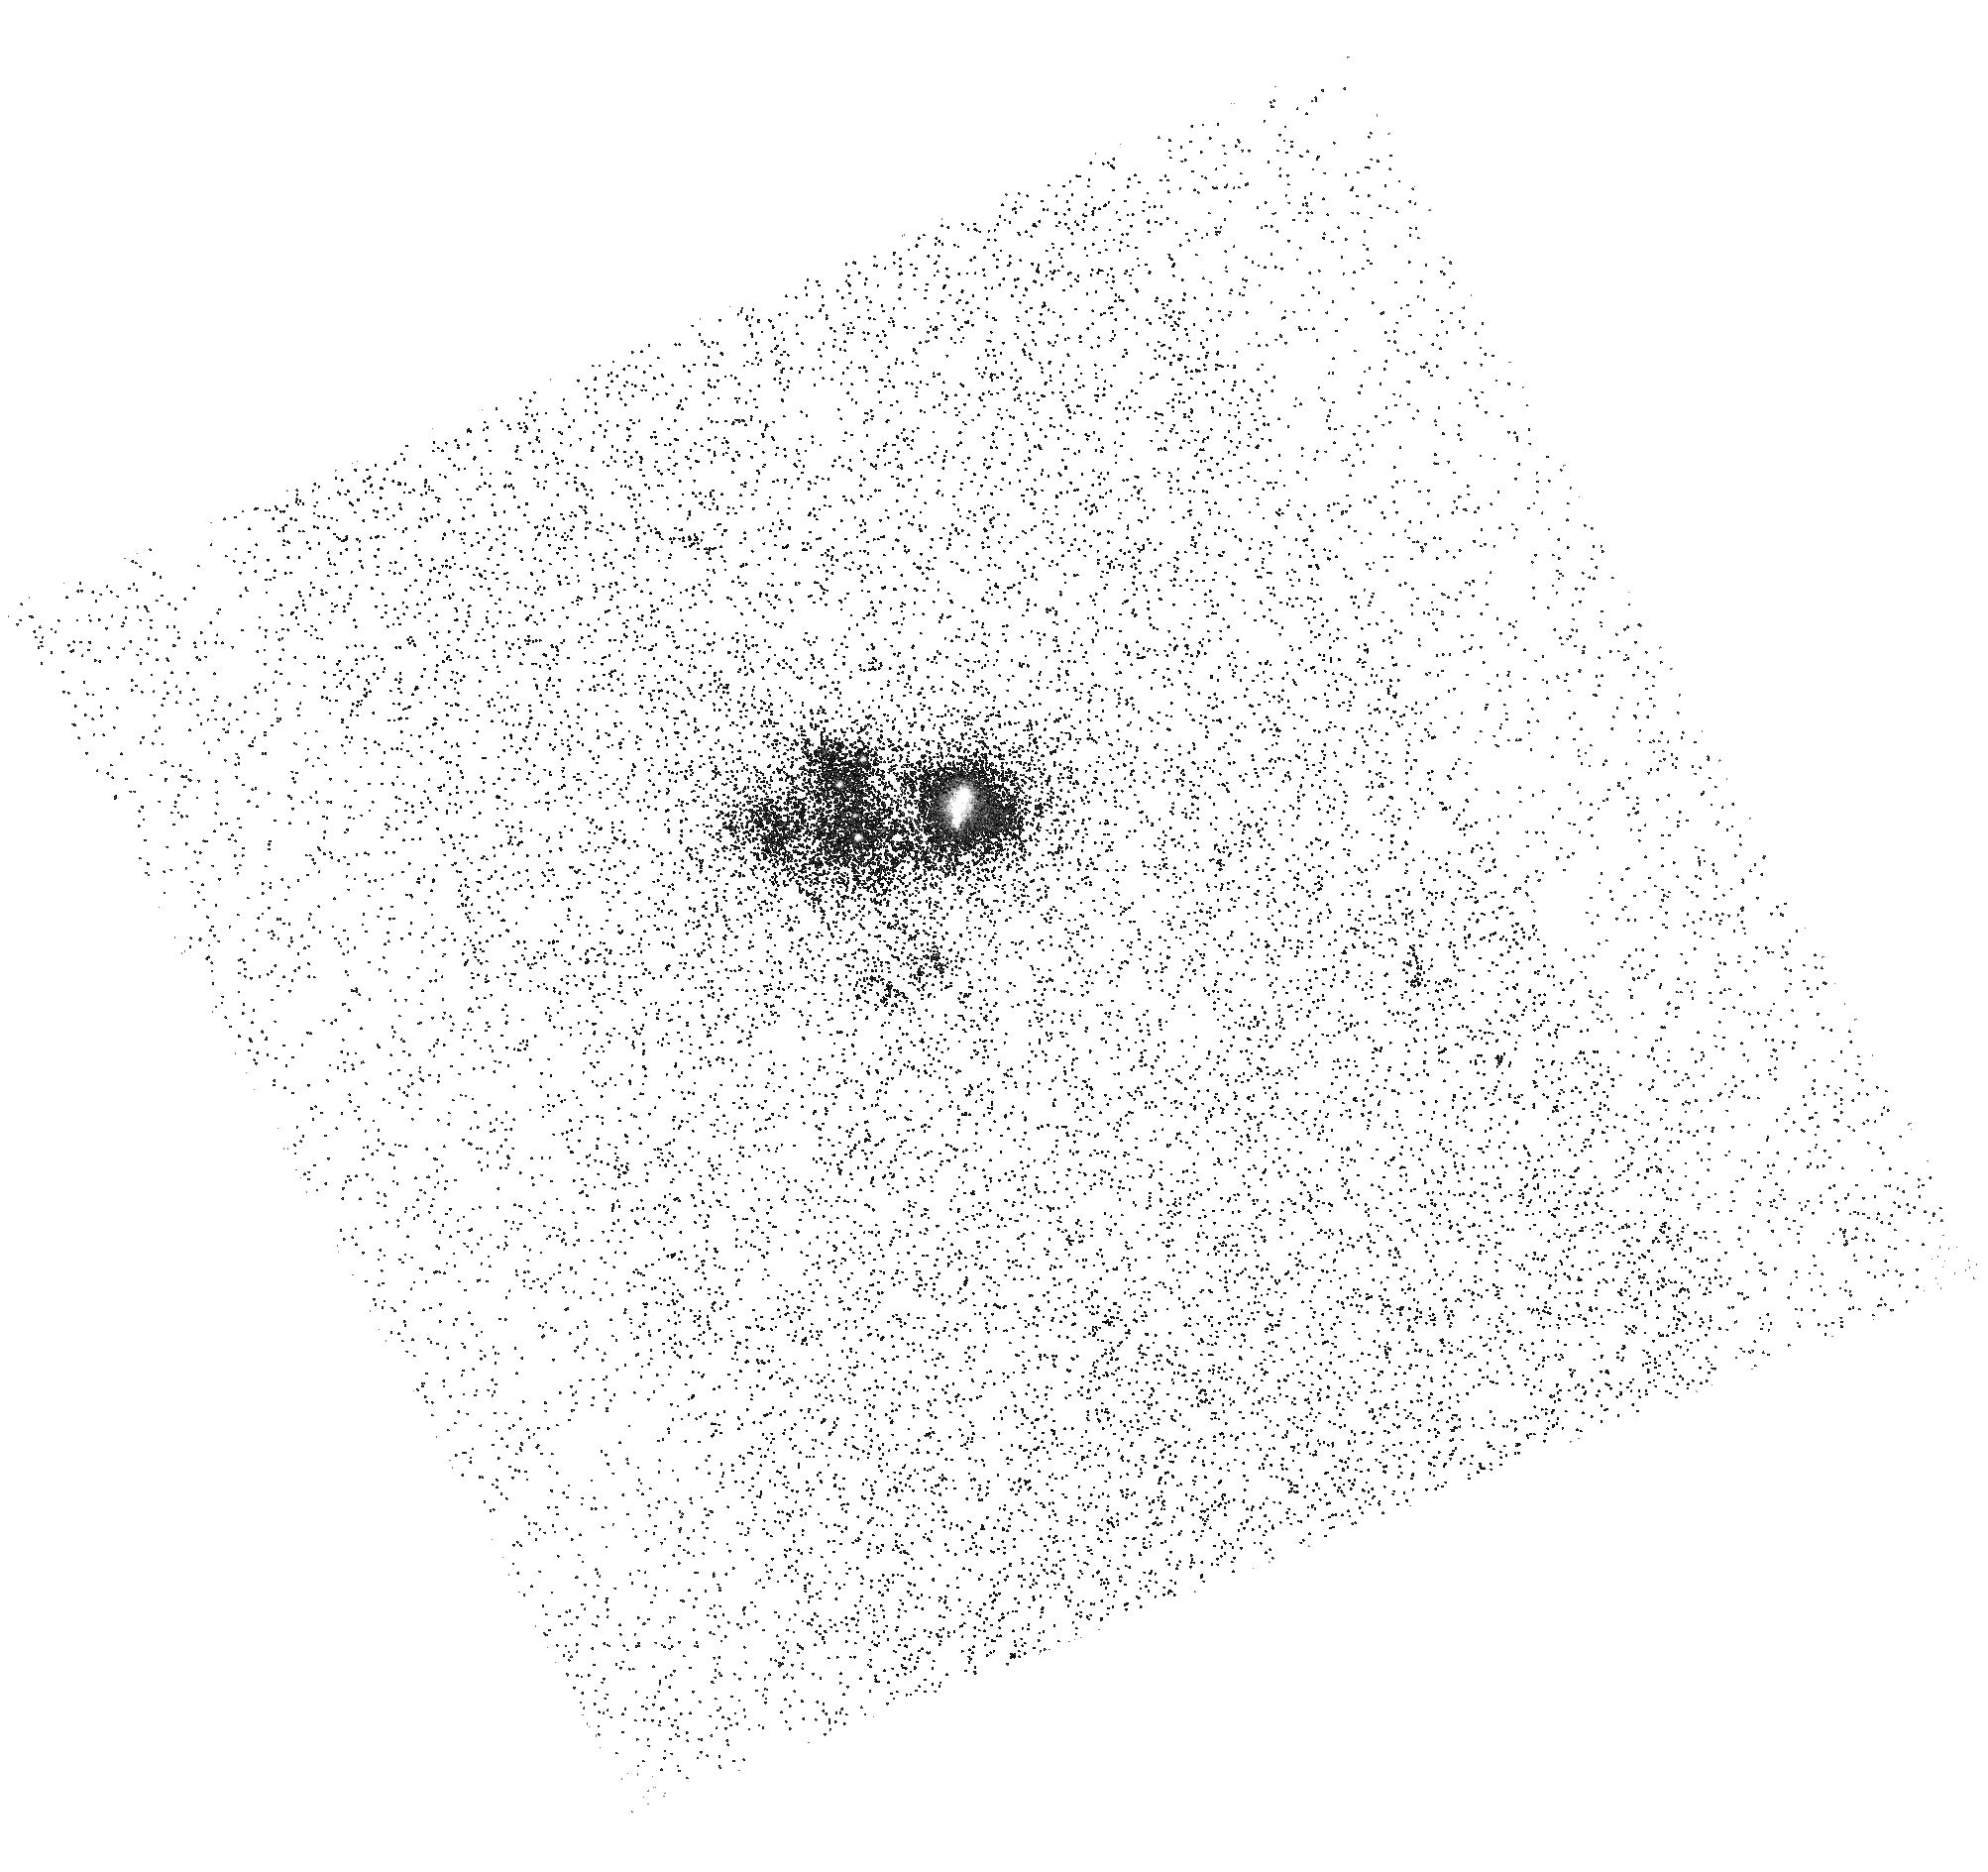
Target: J104457
Instrument: ACS/SBC
Filter: F165LP
Exposure: 25 min
Observation ID: hst_16209_52_acs_sbc_f165lp_jedi52

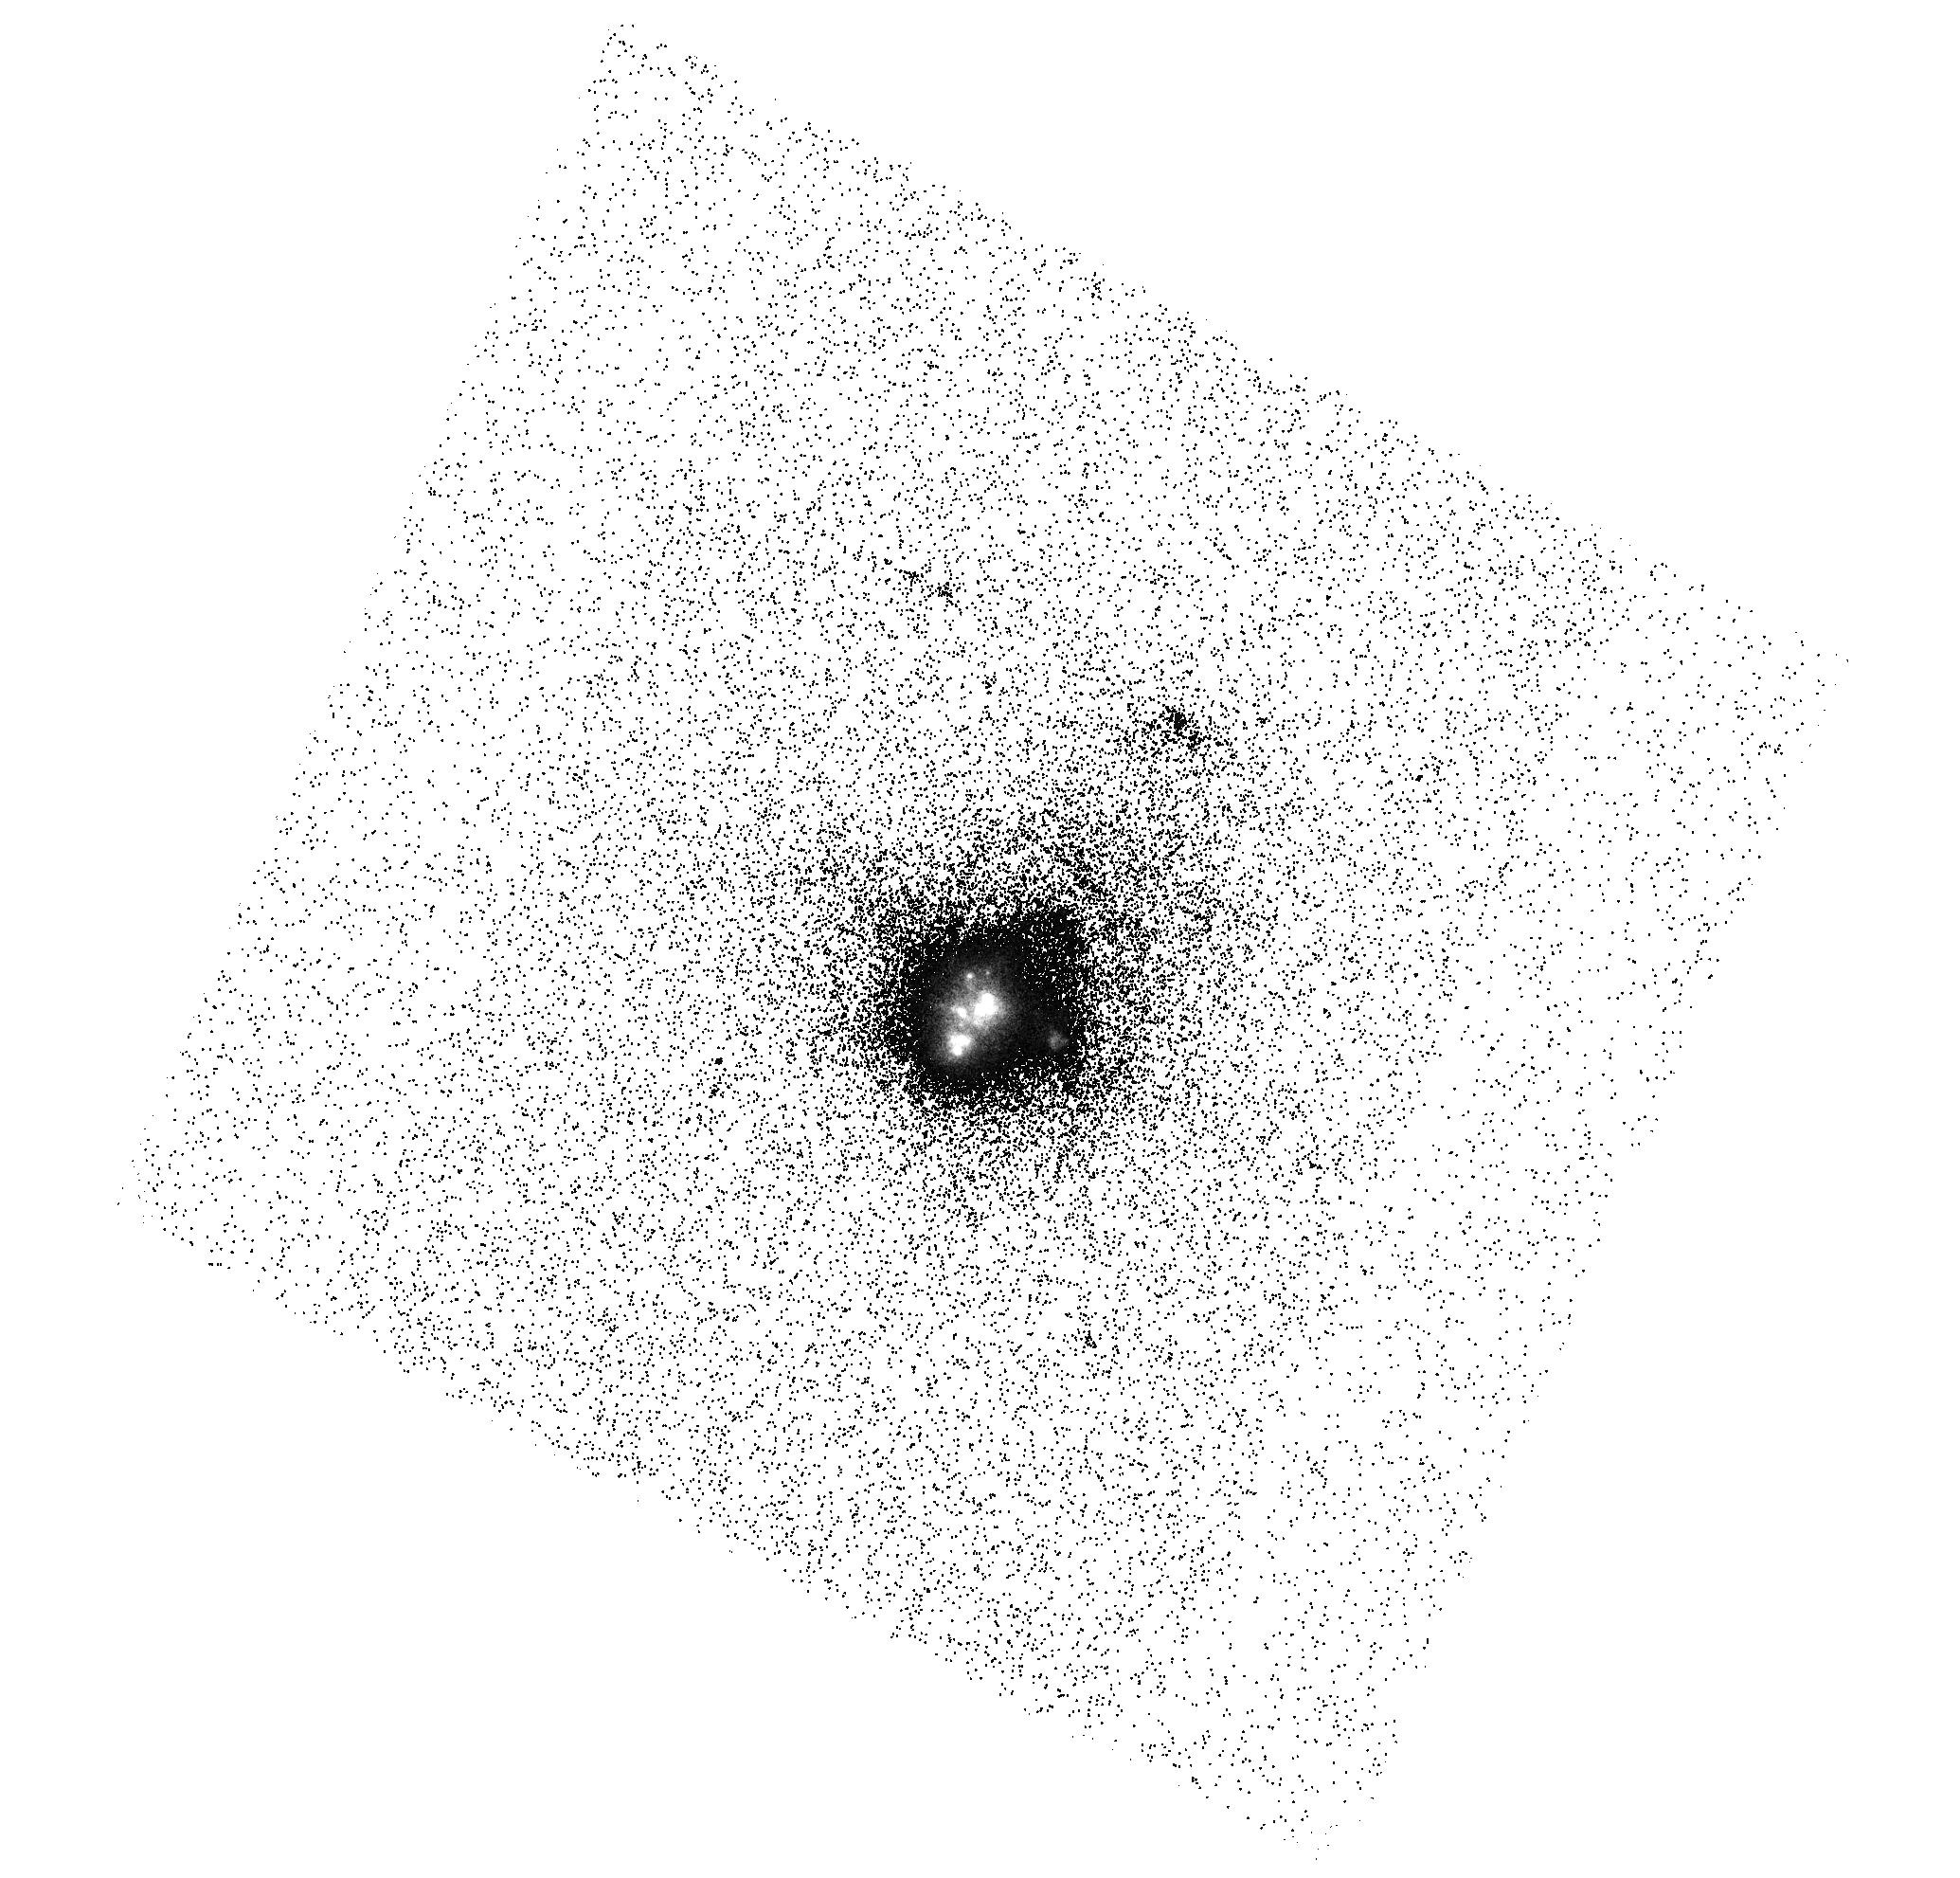
Target: SBS-0335-052
Instrument: ACS/SBC
Filter: F150LP
Exposure: 17 min
Observation ID: hst_16209_61_acs_sbc_f150lp_jedi61

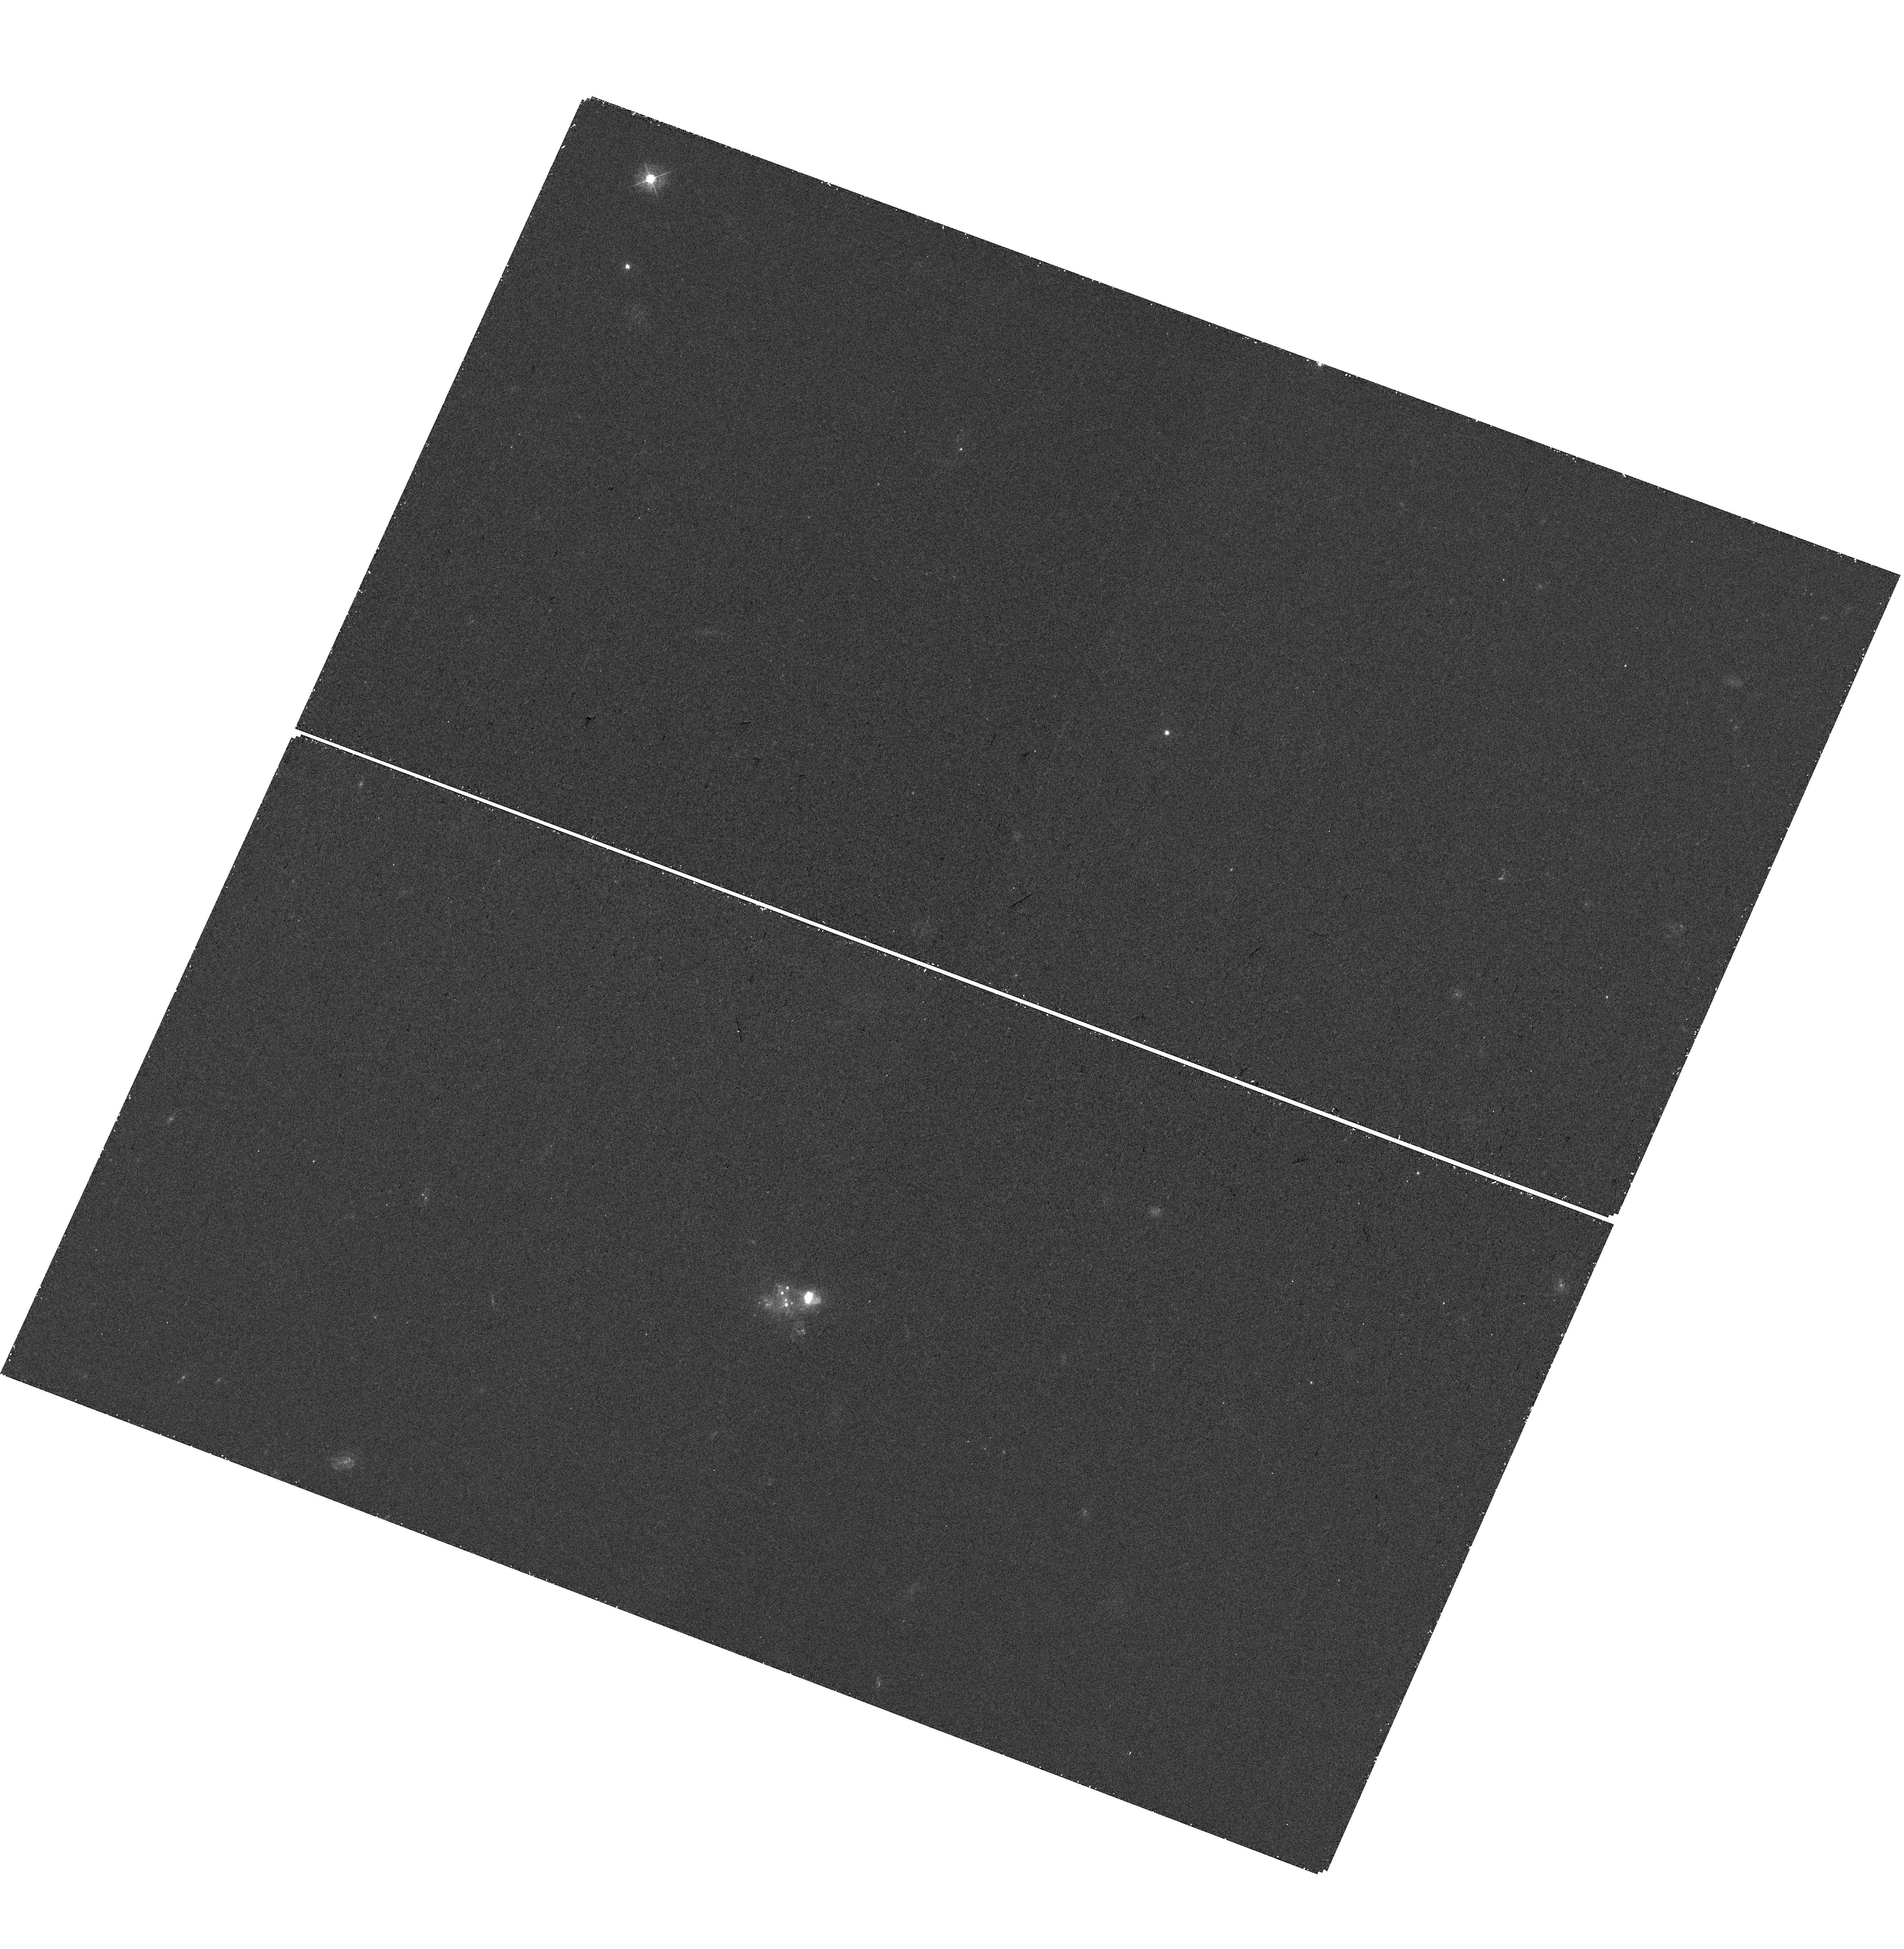
Target: J104457
Instrument: WFC3/UVIS
Filter: F438W
Exposure: 18 min
Observation ID: hst_16209_18_wfc3_uvis_f438w_iedi18

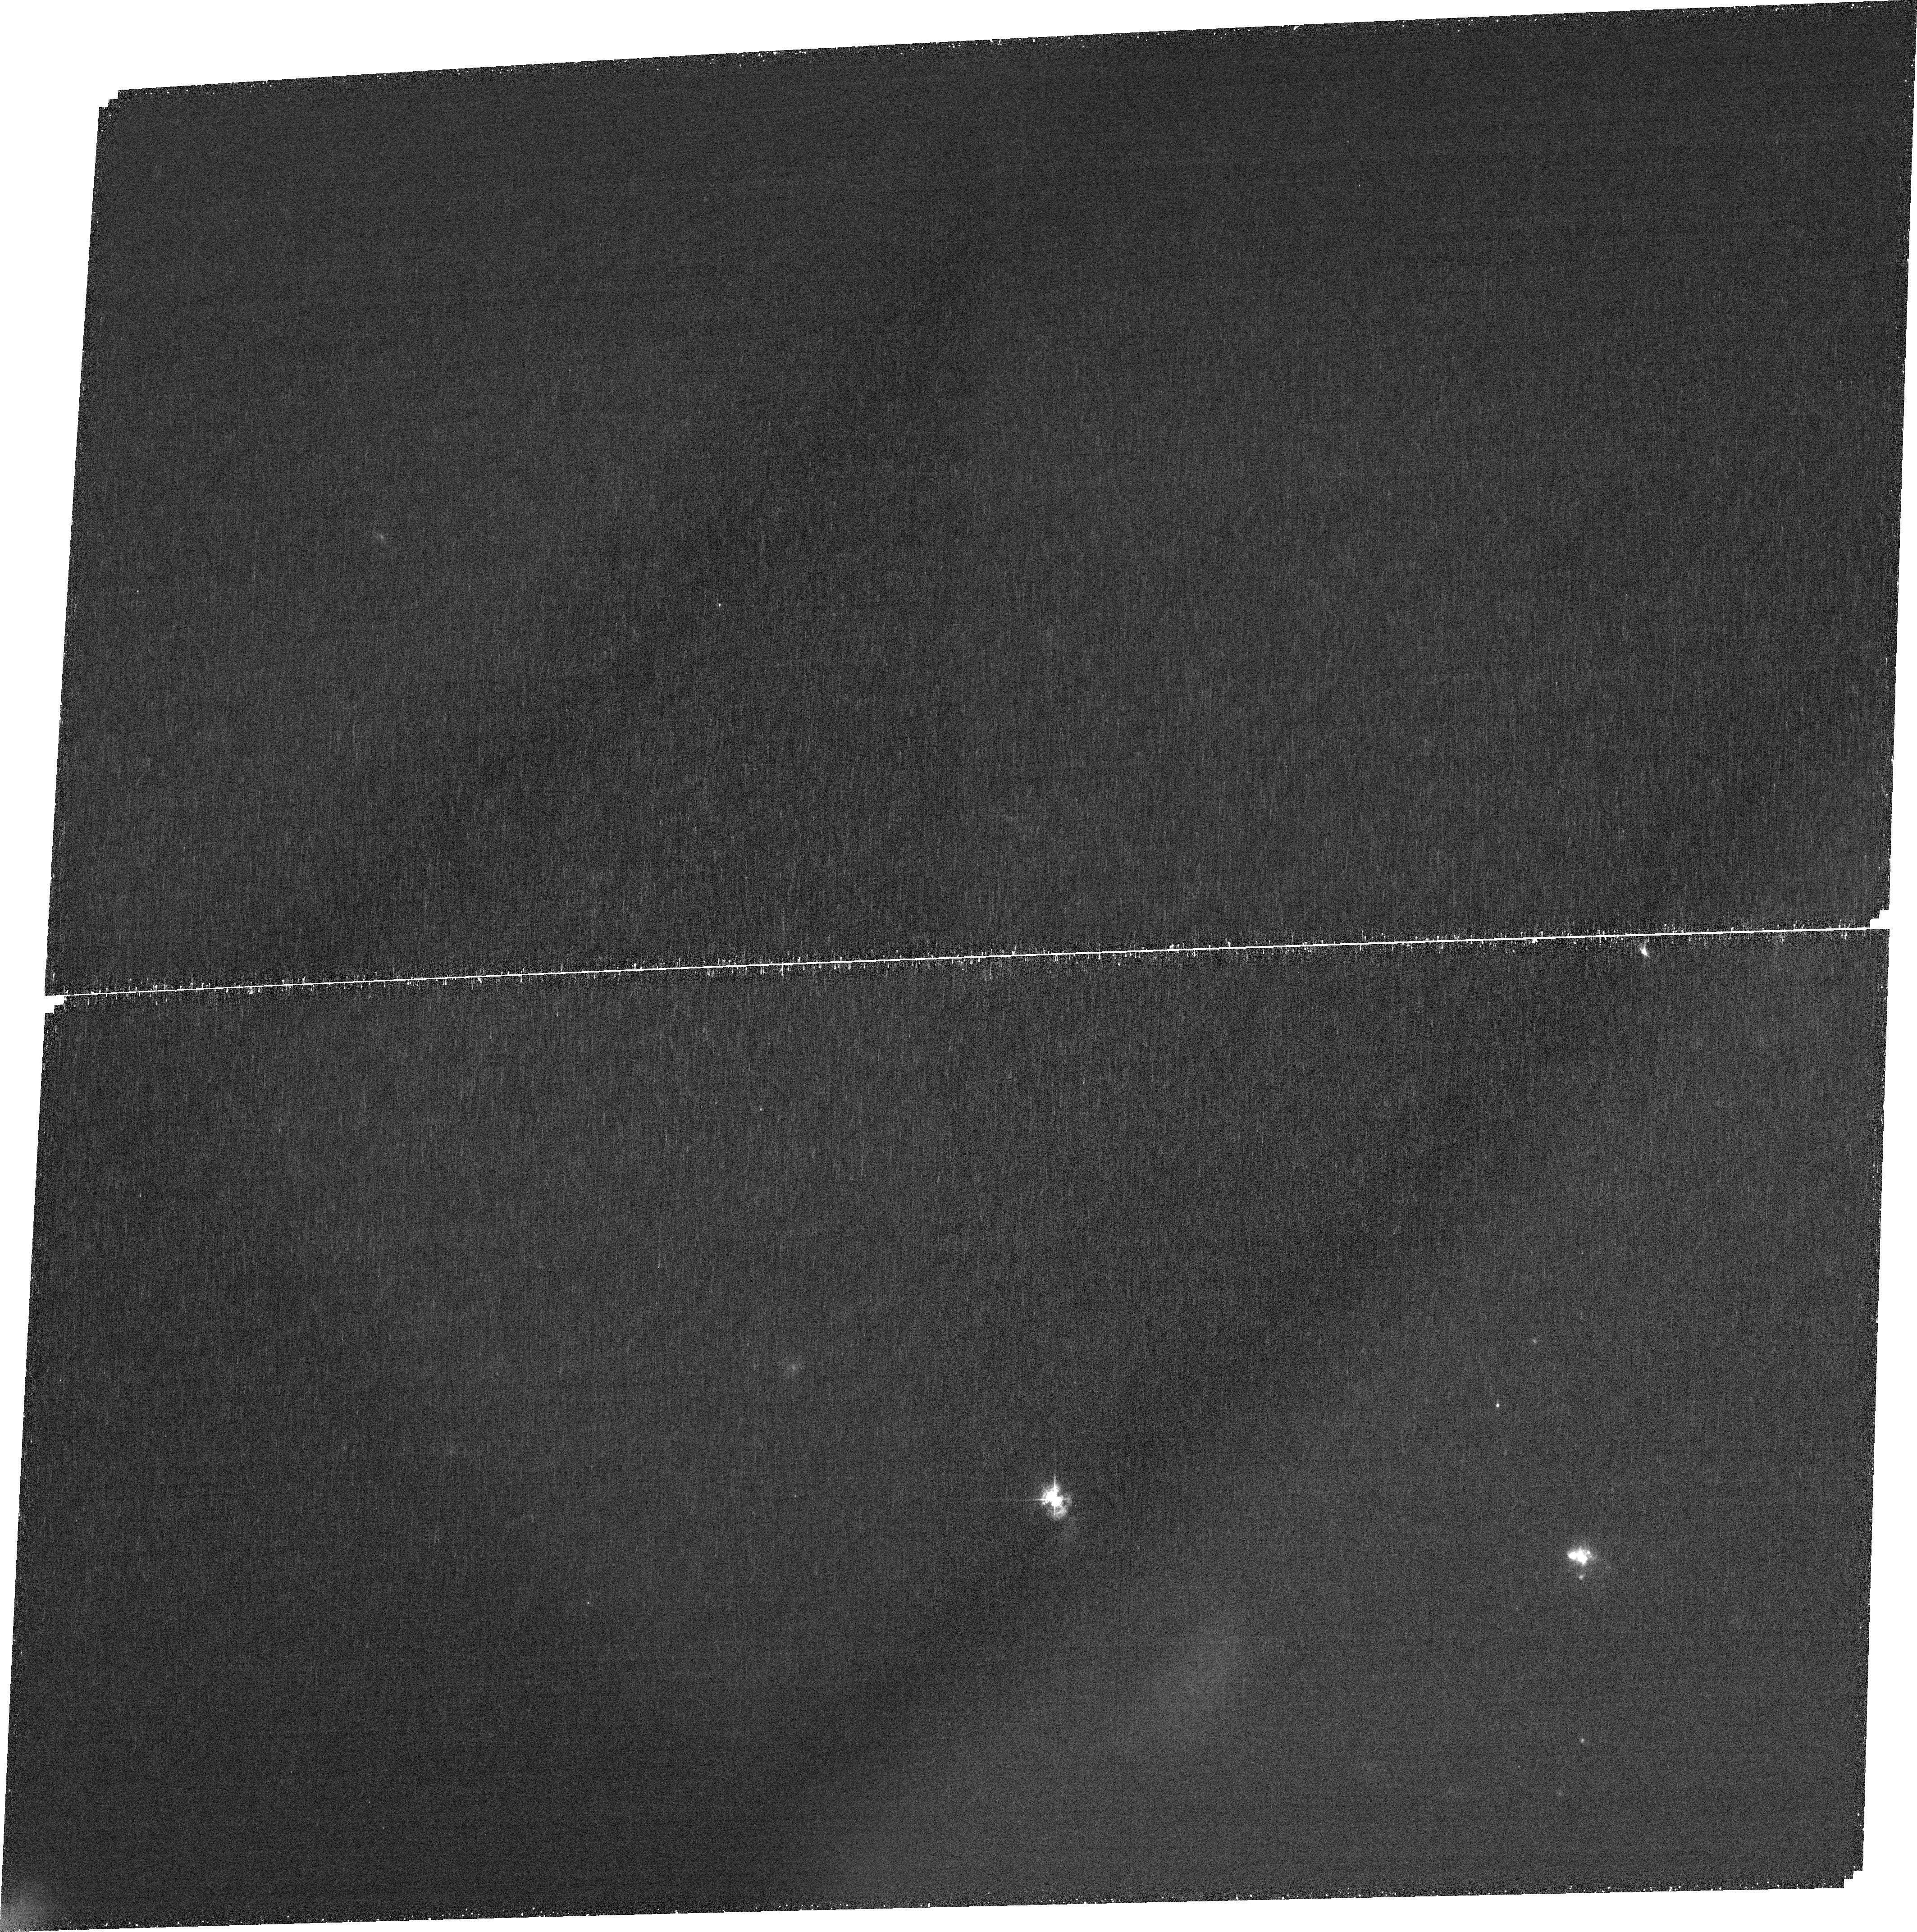
Target: SBS-0335-052
Instrument: ACS/WFC
Filter: FR462N
Exposure: 1.2 h
Observation ID: jedi05010

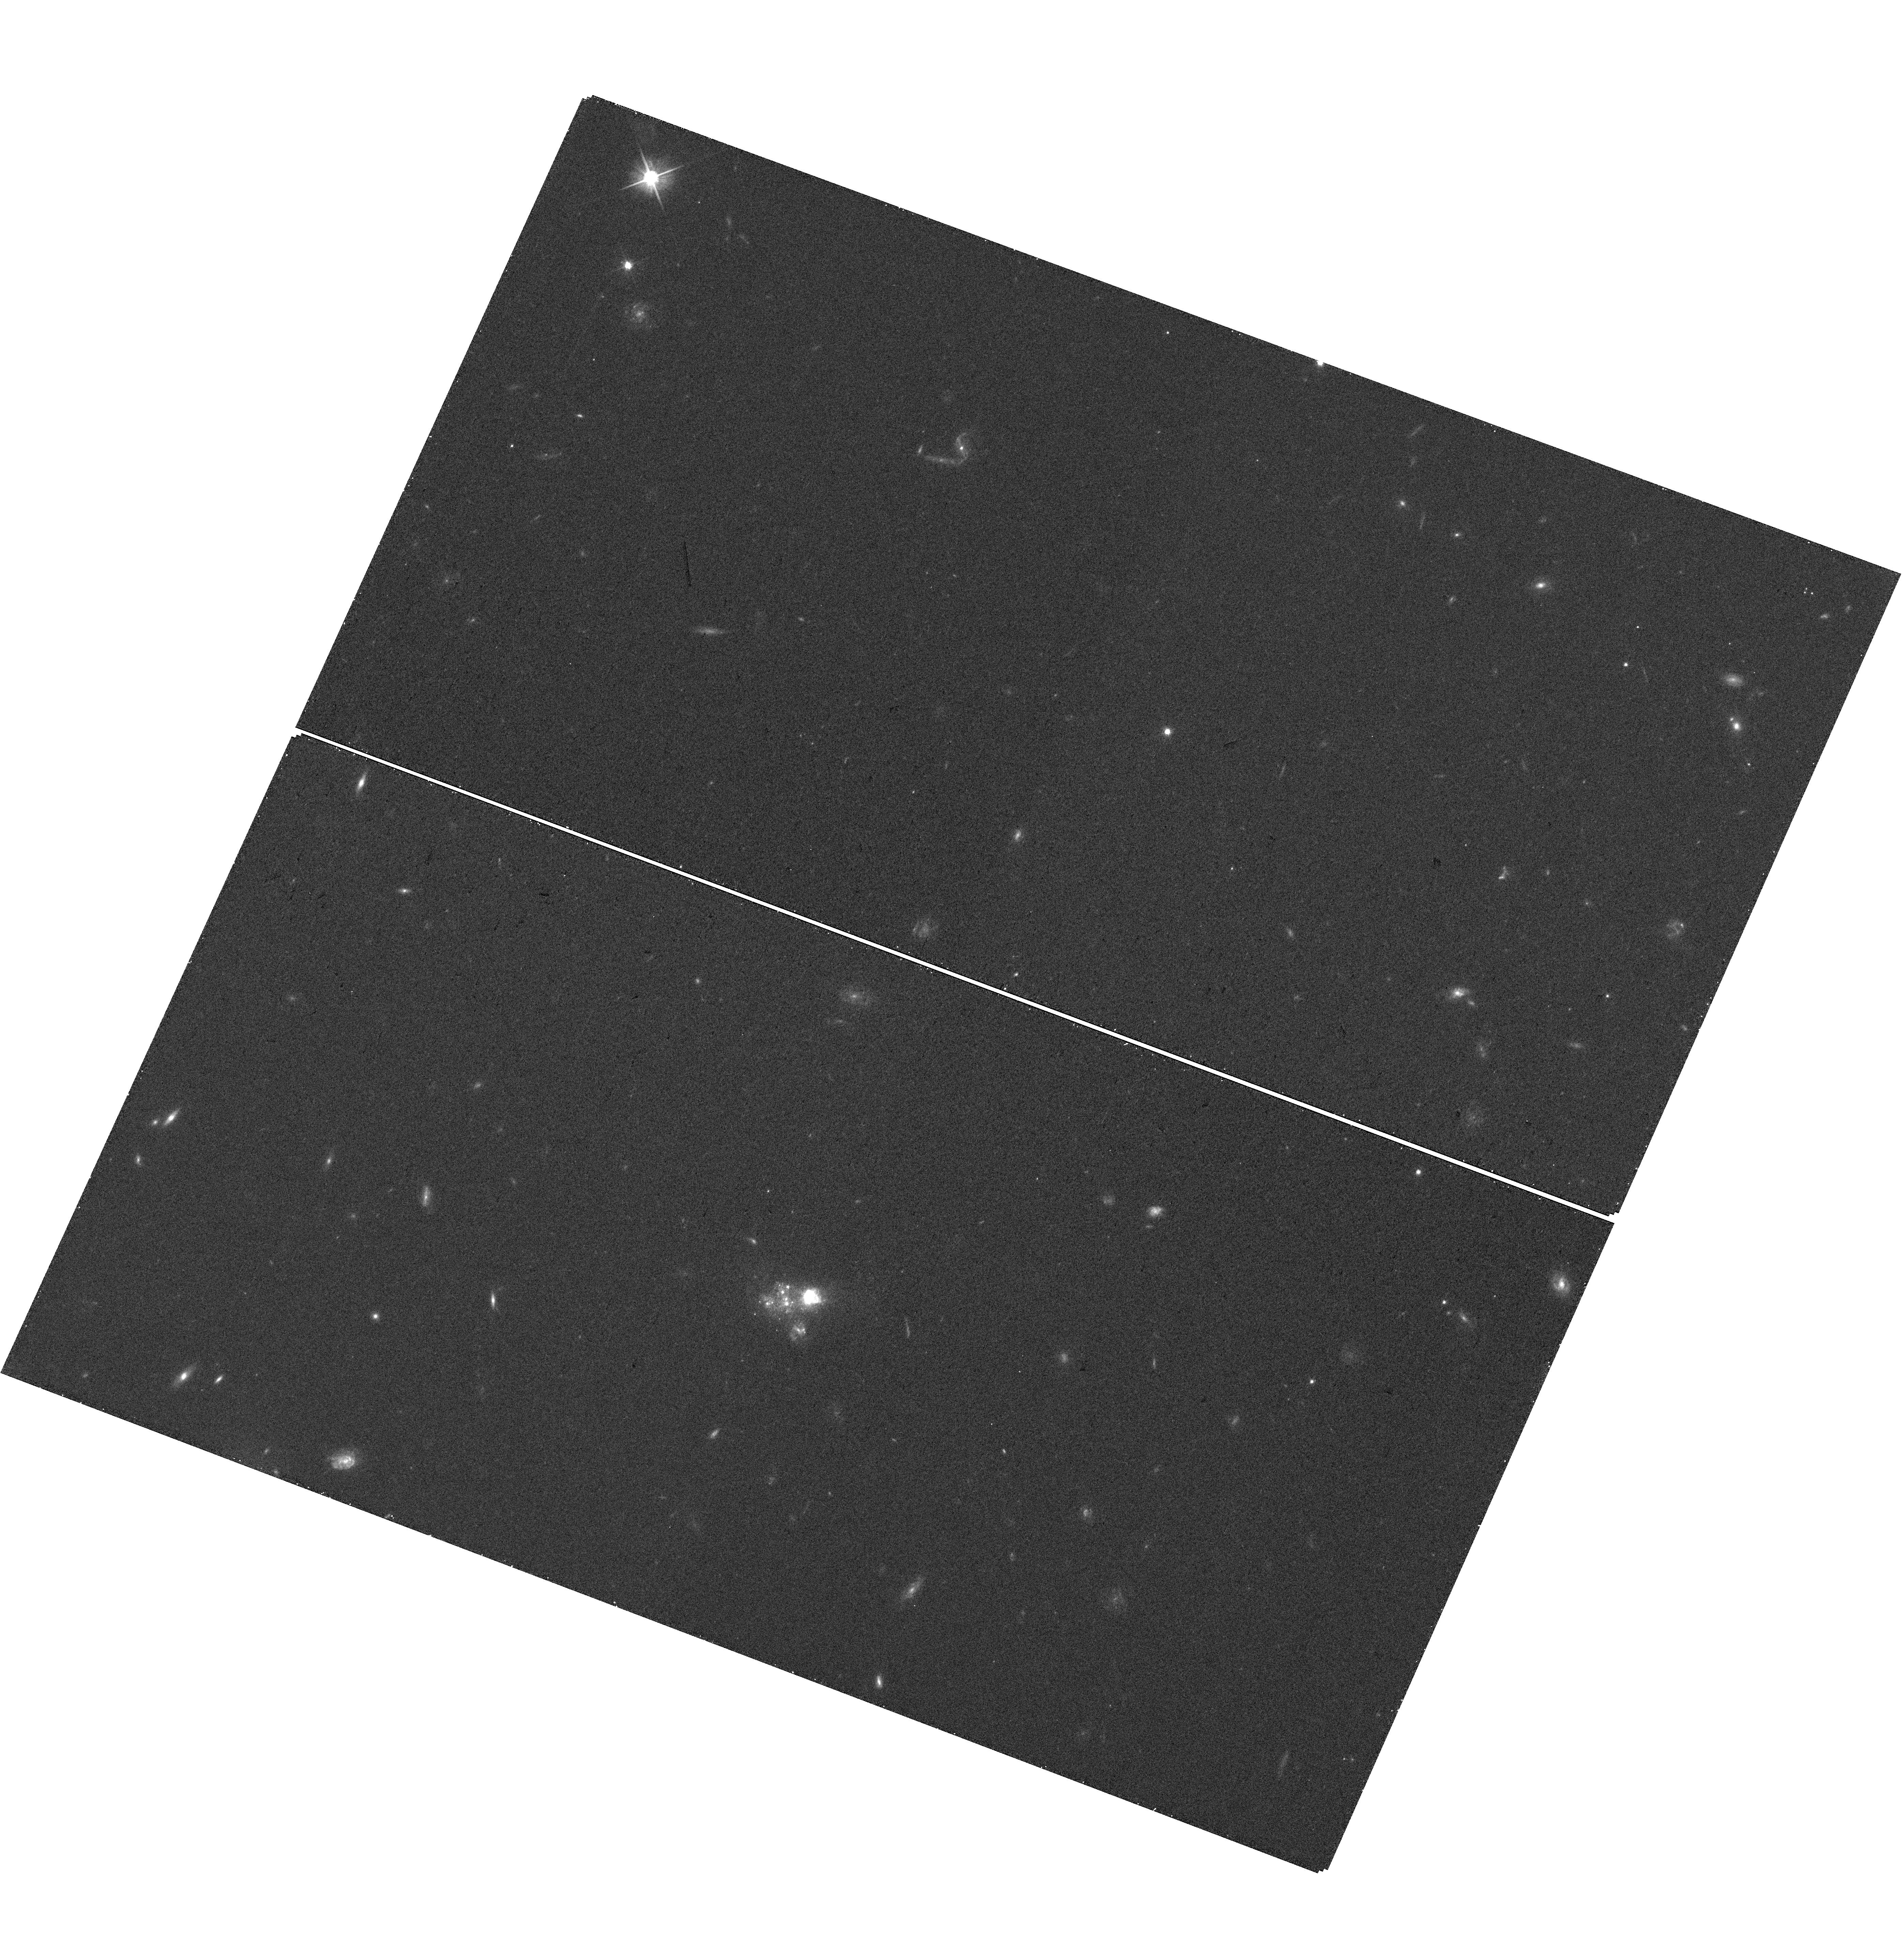
Target: J104457
Instrument: WFC3/UVIS
Filter: F606W
Exposure: 8 min
Observation ID: hst_16209_18_wfc3_uvis_f606w_iedi18

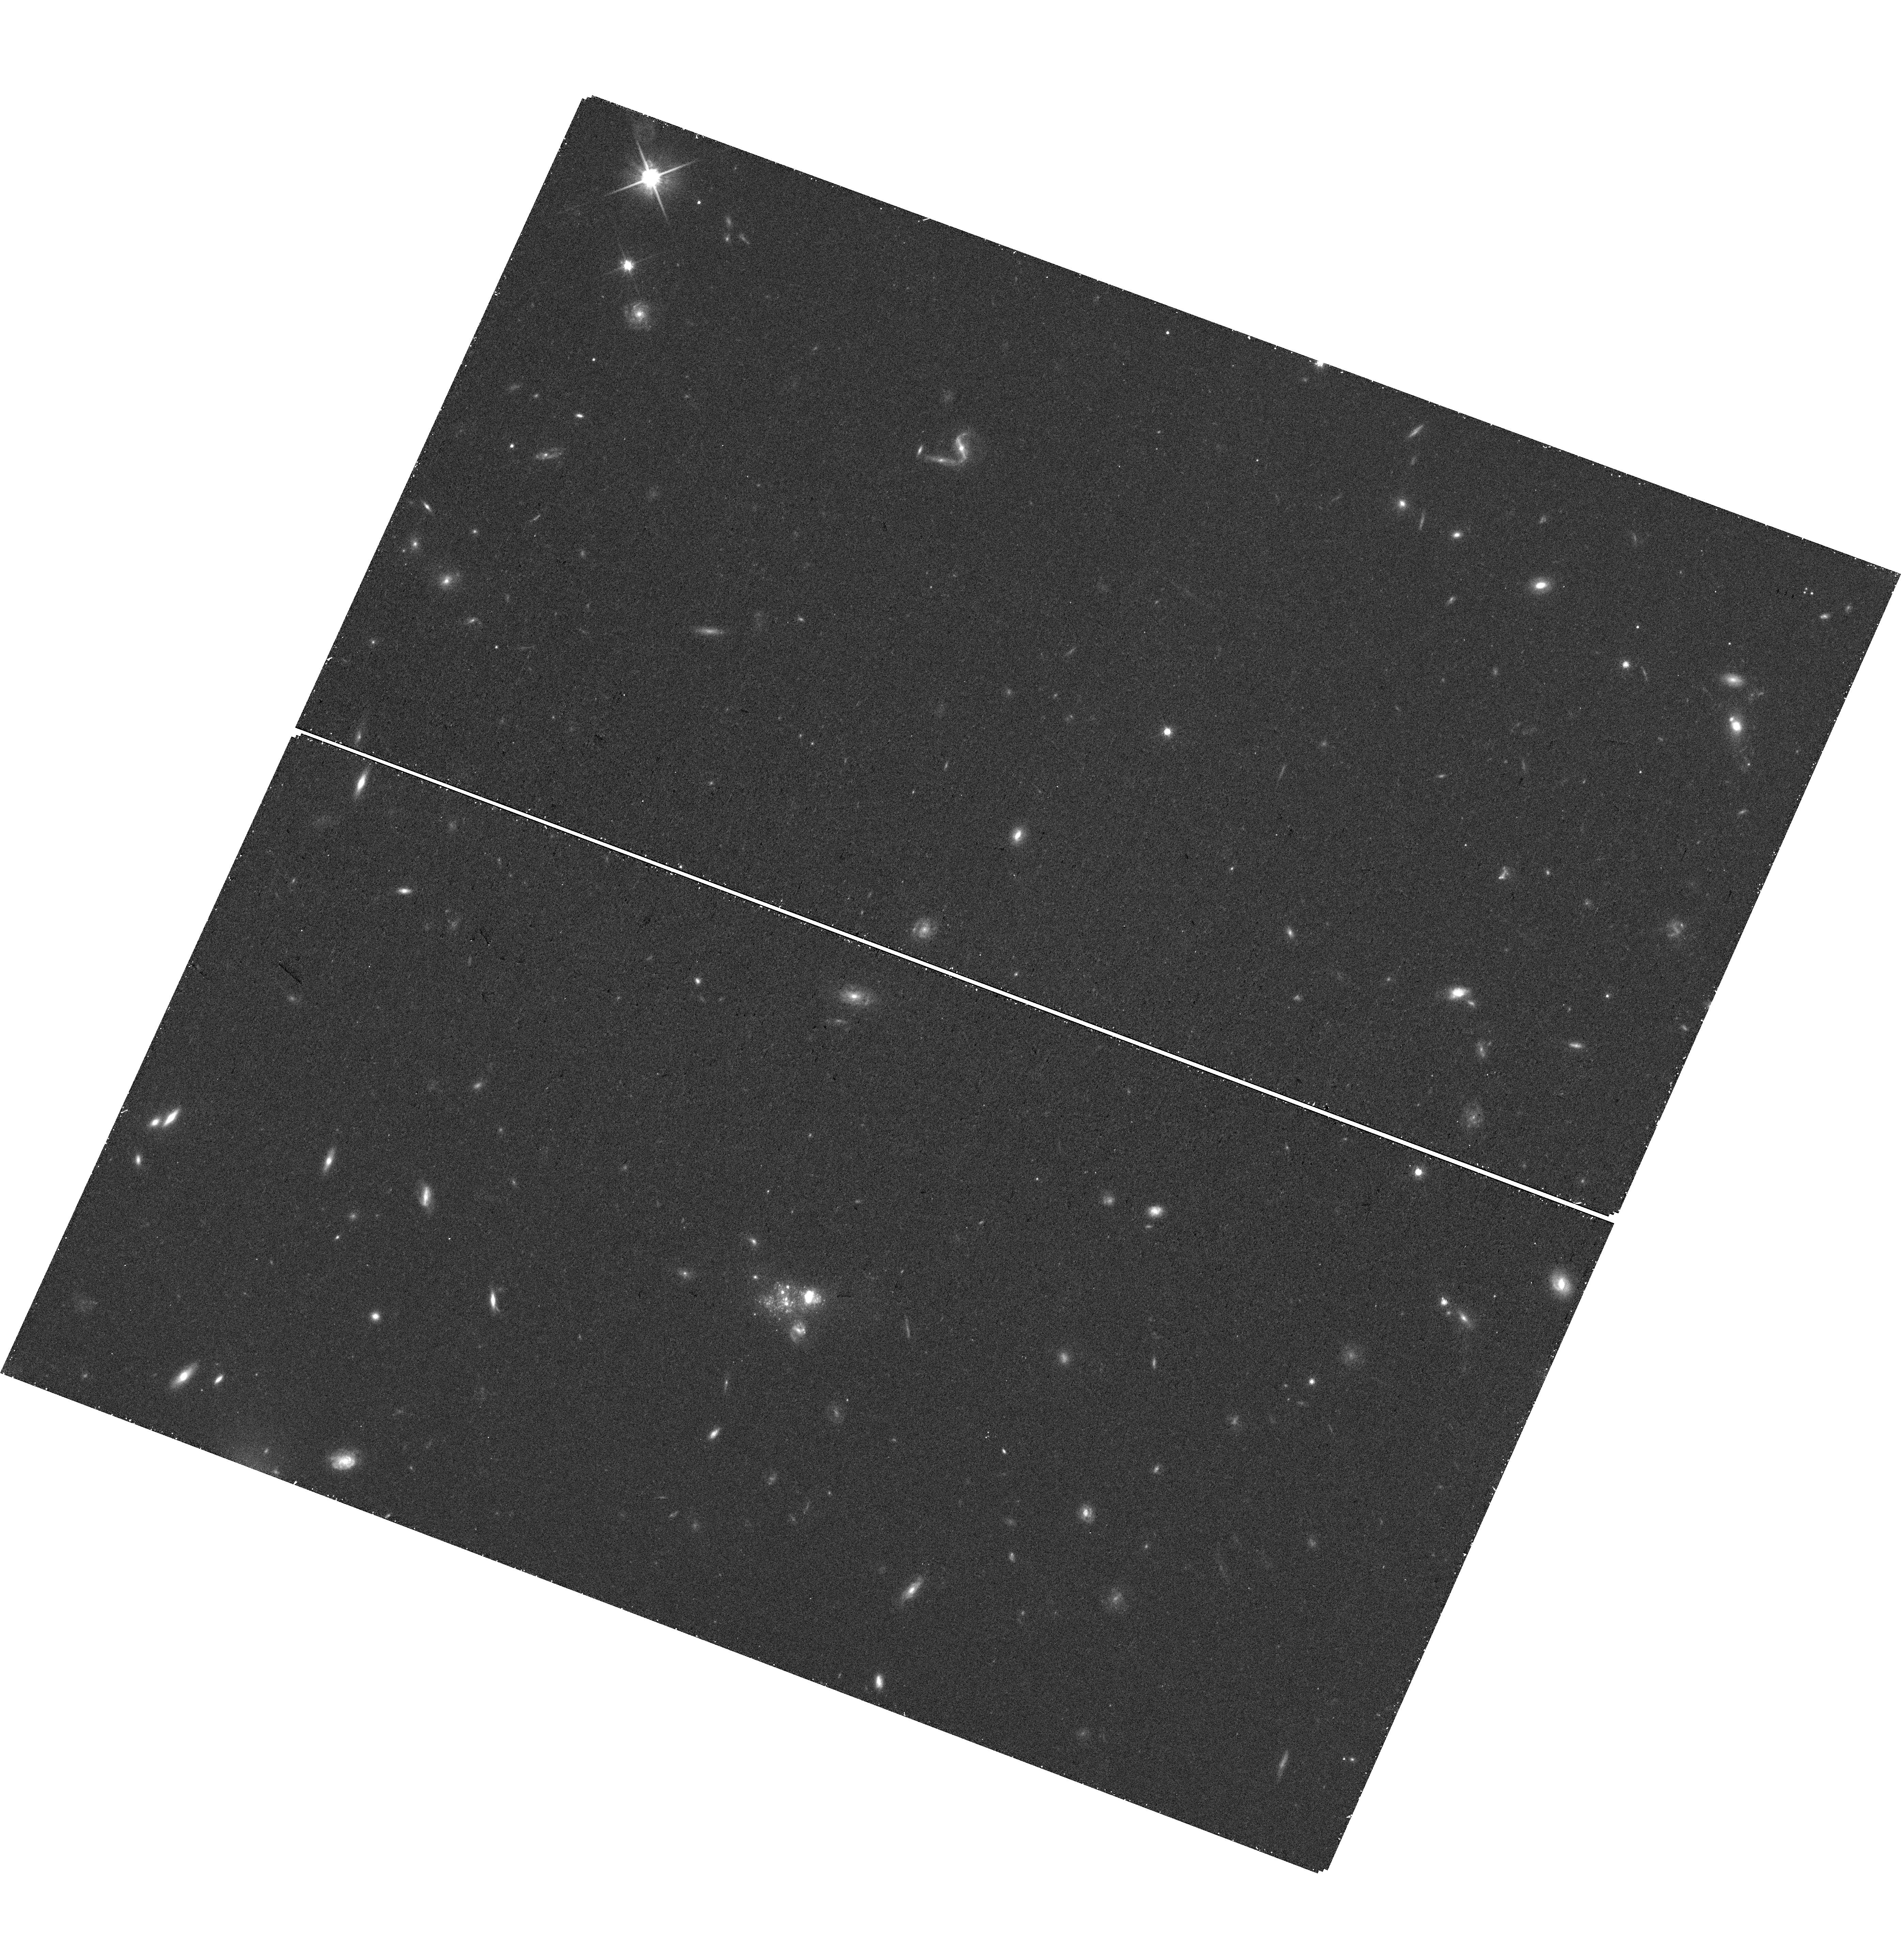
Target: J104457
Instrument: WFC3/UVIS
Filter: F814W
Exposure: 22 min
Observation ID: hst_16209_18_wfc3_uvis_f814w_iedi18

Highly ionized gas in extreme starburst galaxies: high resolution He II and (the first) C IV emission imaging (PI: Hayes, Matthew James)

Nebular emission lines in the far ultraviolet are rapidly drawing attention as quantitative diagnostics of nebular gas. In the coming decades, they will be among the few information-carriers regarding the ionized ISM of faint galaxies at the highest redshifts. In particular, the C IV 1550 AA and He II 1640 AA lines are very prevalent in low-metallicity dwarf starbursts. However when using them to estimate the conditions in the ISM, C IV and He II diagnostics provide degenerate solutions between photo- and shock-ionization scenarios. Here we propose to obtain emission line images of two nearby starburst galaxies with the strongest emission in He II recombination line and C IV 1550 AA doublet. This will be the first C IV emission imaging ever performed. The targets are well-known low-metallicity starbursts, and analogs of galaxy building blocks at the highest redshifts. We will measure the C IV and He II light profile, and compute the total C IV (large-aperture) luminosity for the first time. Most importantly we will map line ratios involving C IV, He II, and H-alpha at ~20 pc resolution, while state-of-the-art modeling will derive the ionizing output of the star clusters. Hence we will directly couple stellar parameters to nebular diagnostics on the requisite spatial scales. Our results will determine the impact of photoionization and shocks to UV line diagnostics, which will be pivotal for understanding the ISM conditions of the earliest galaxies.